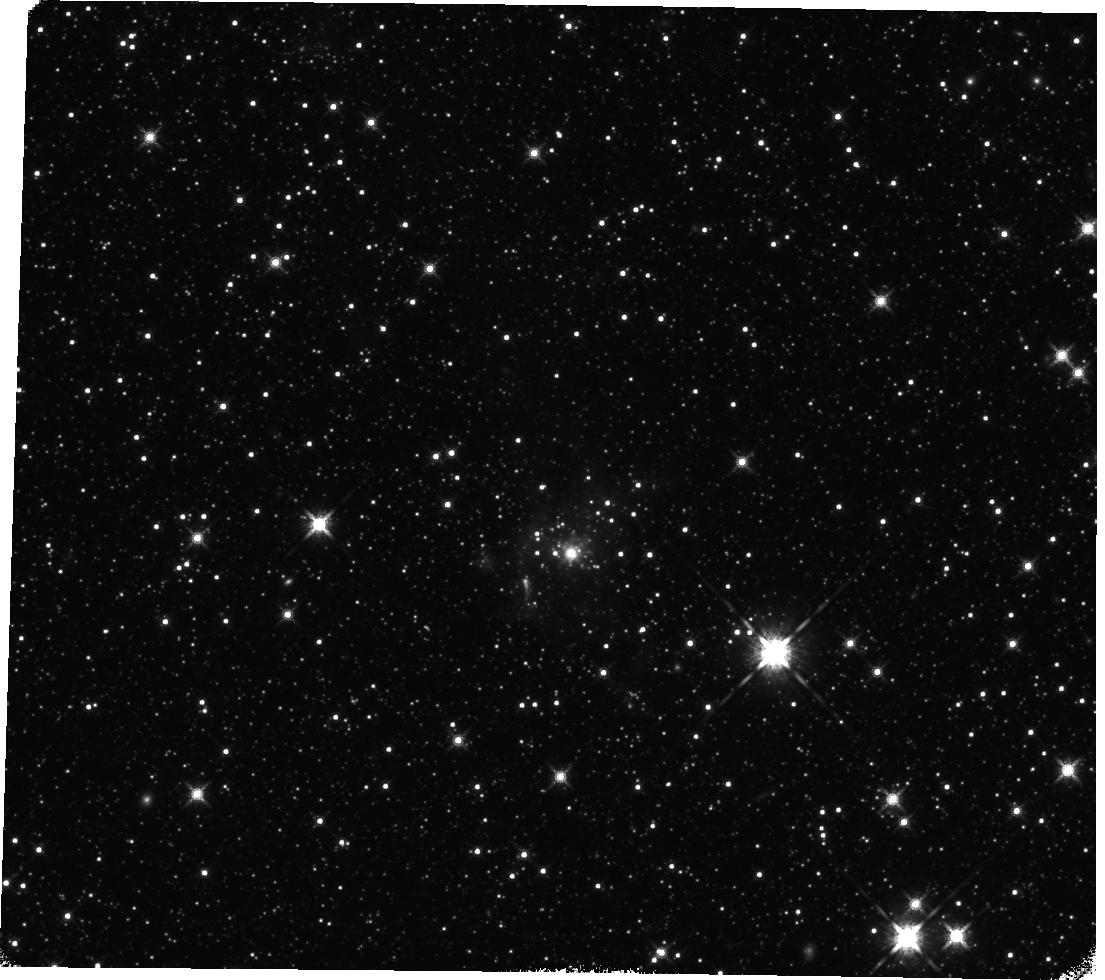
Target: 053431.5-683513.9
Instrument: WFC3/IR
Filter: F160W
Exposure: 35 min
Observation ID: hst_12941_07_wfc3_ir_f160w_ic2o07

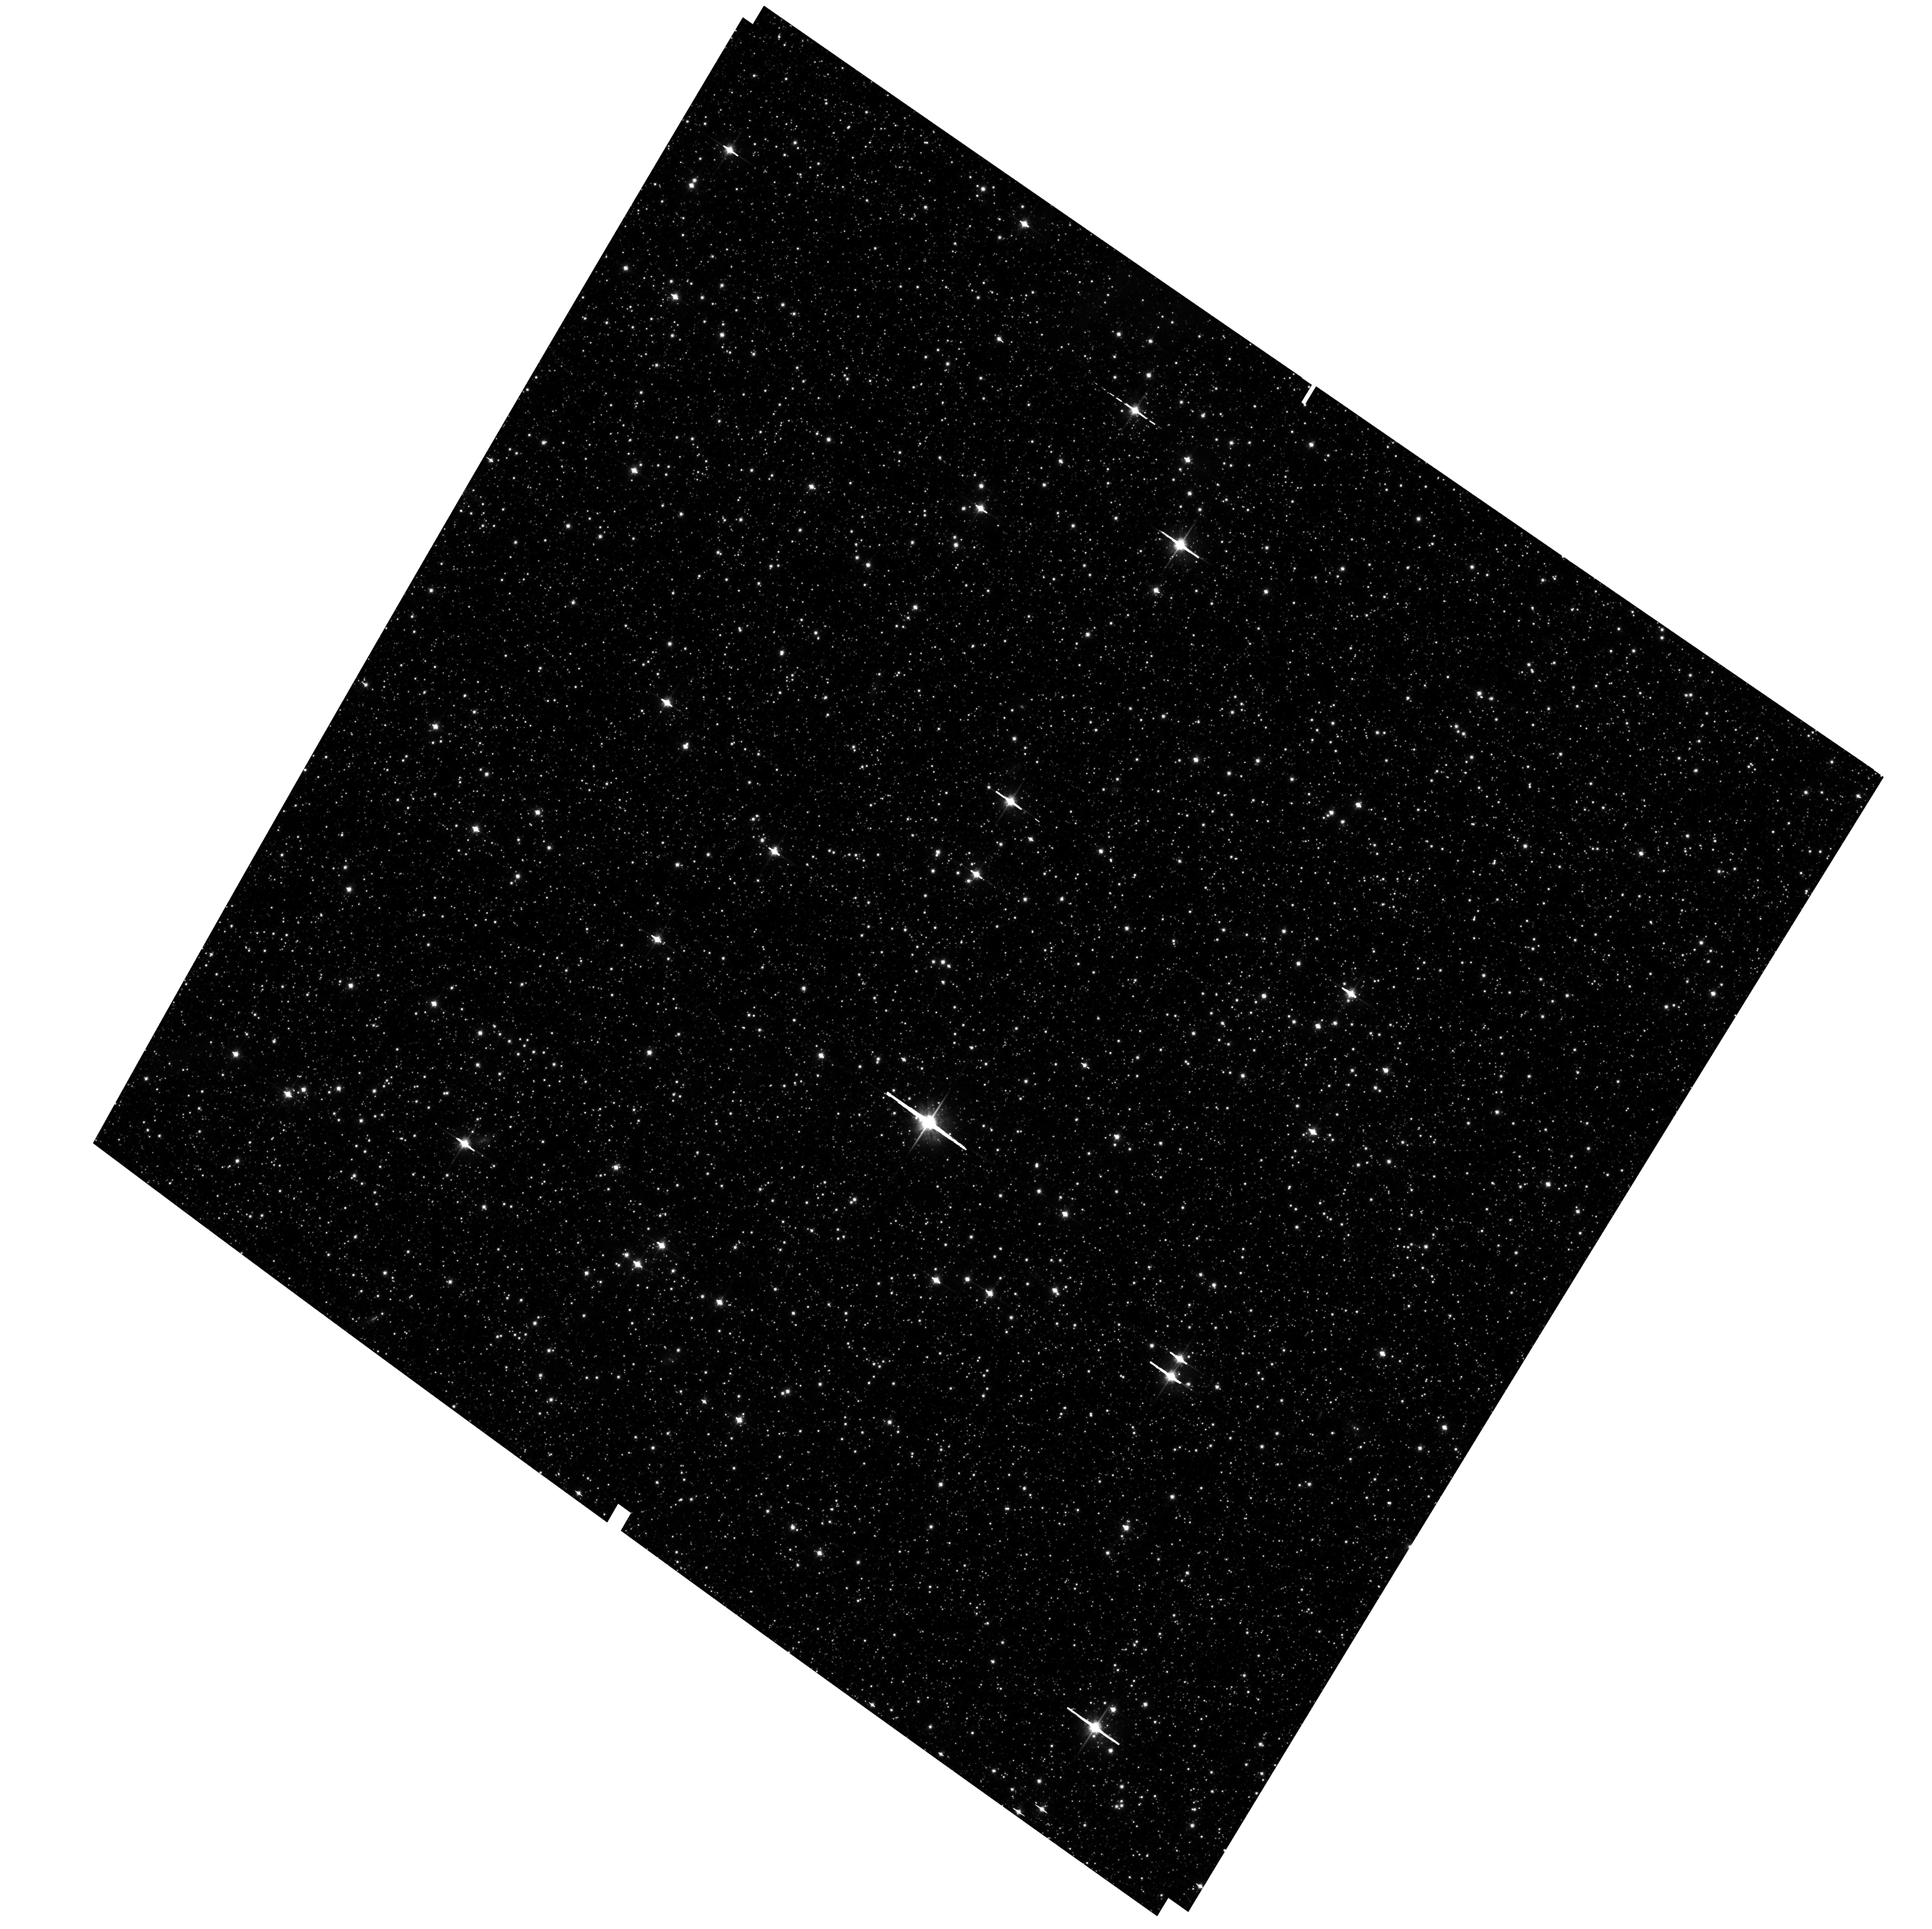
Target: field at RA 82.946°, Dec -69.471°
Instrument: ACS/WFC
Filter: F814W
Exposure: 1.2 h
Observation ID: hst_12941_05_acs_wfc_f814w_jc2o05

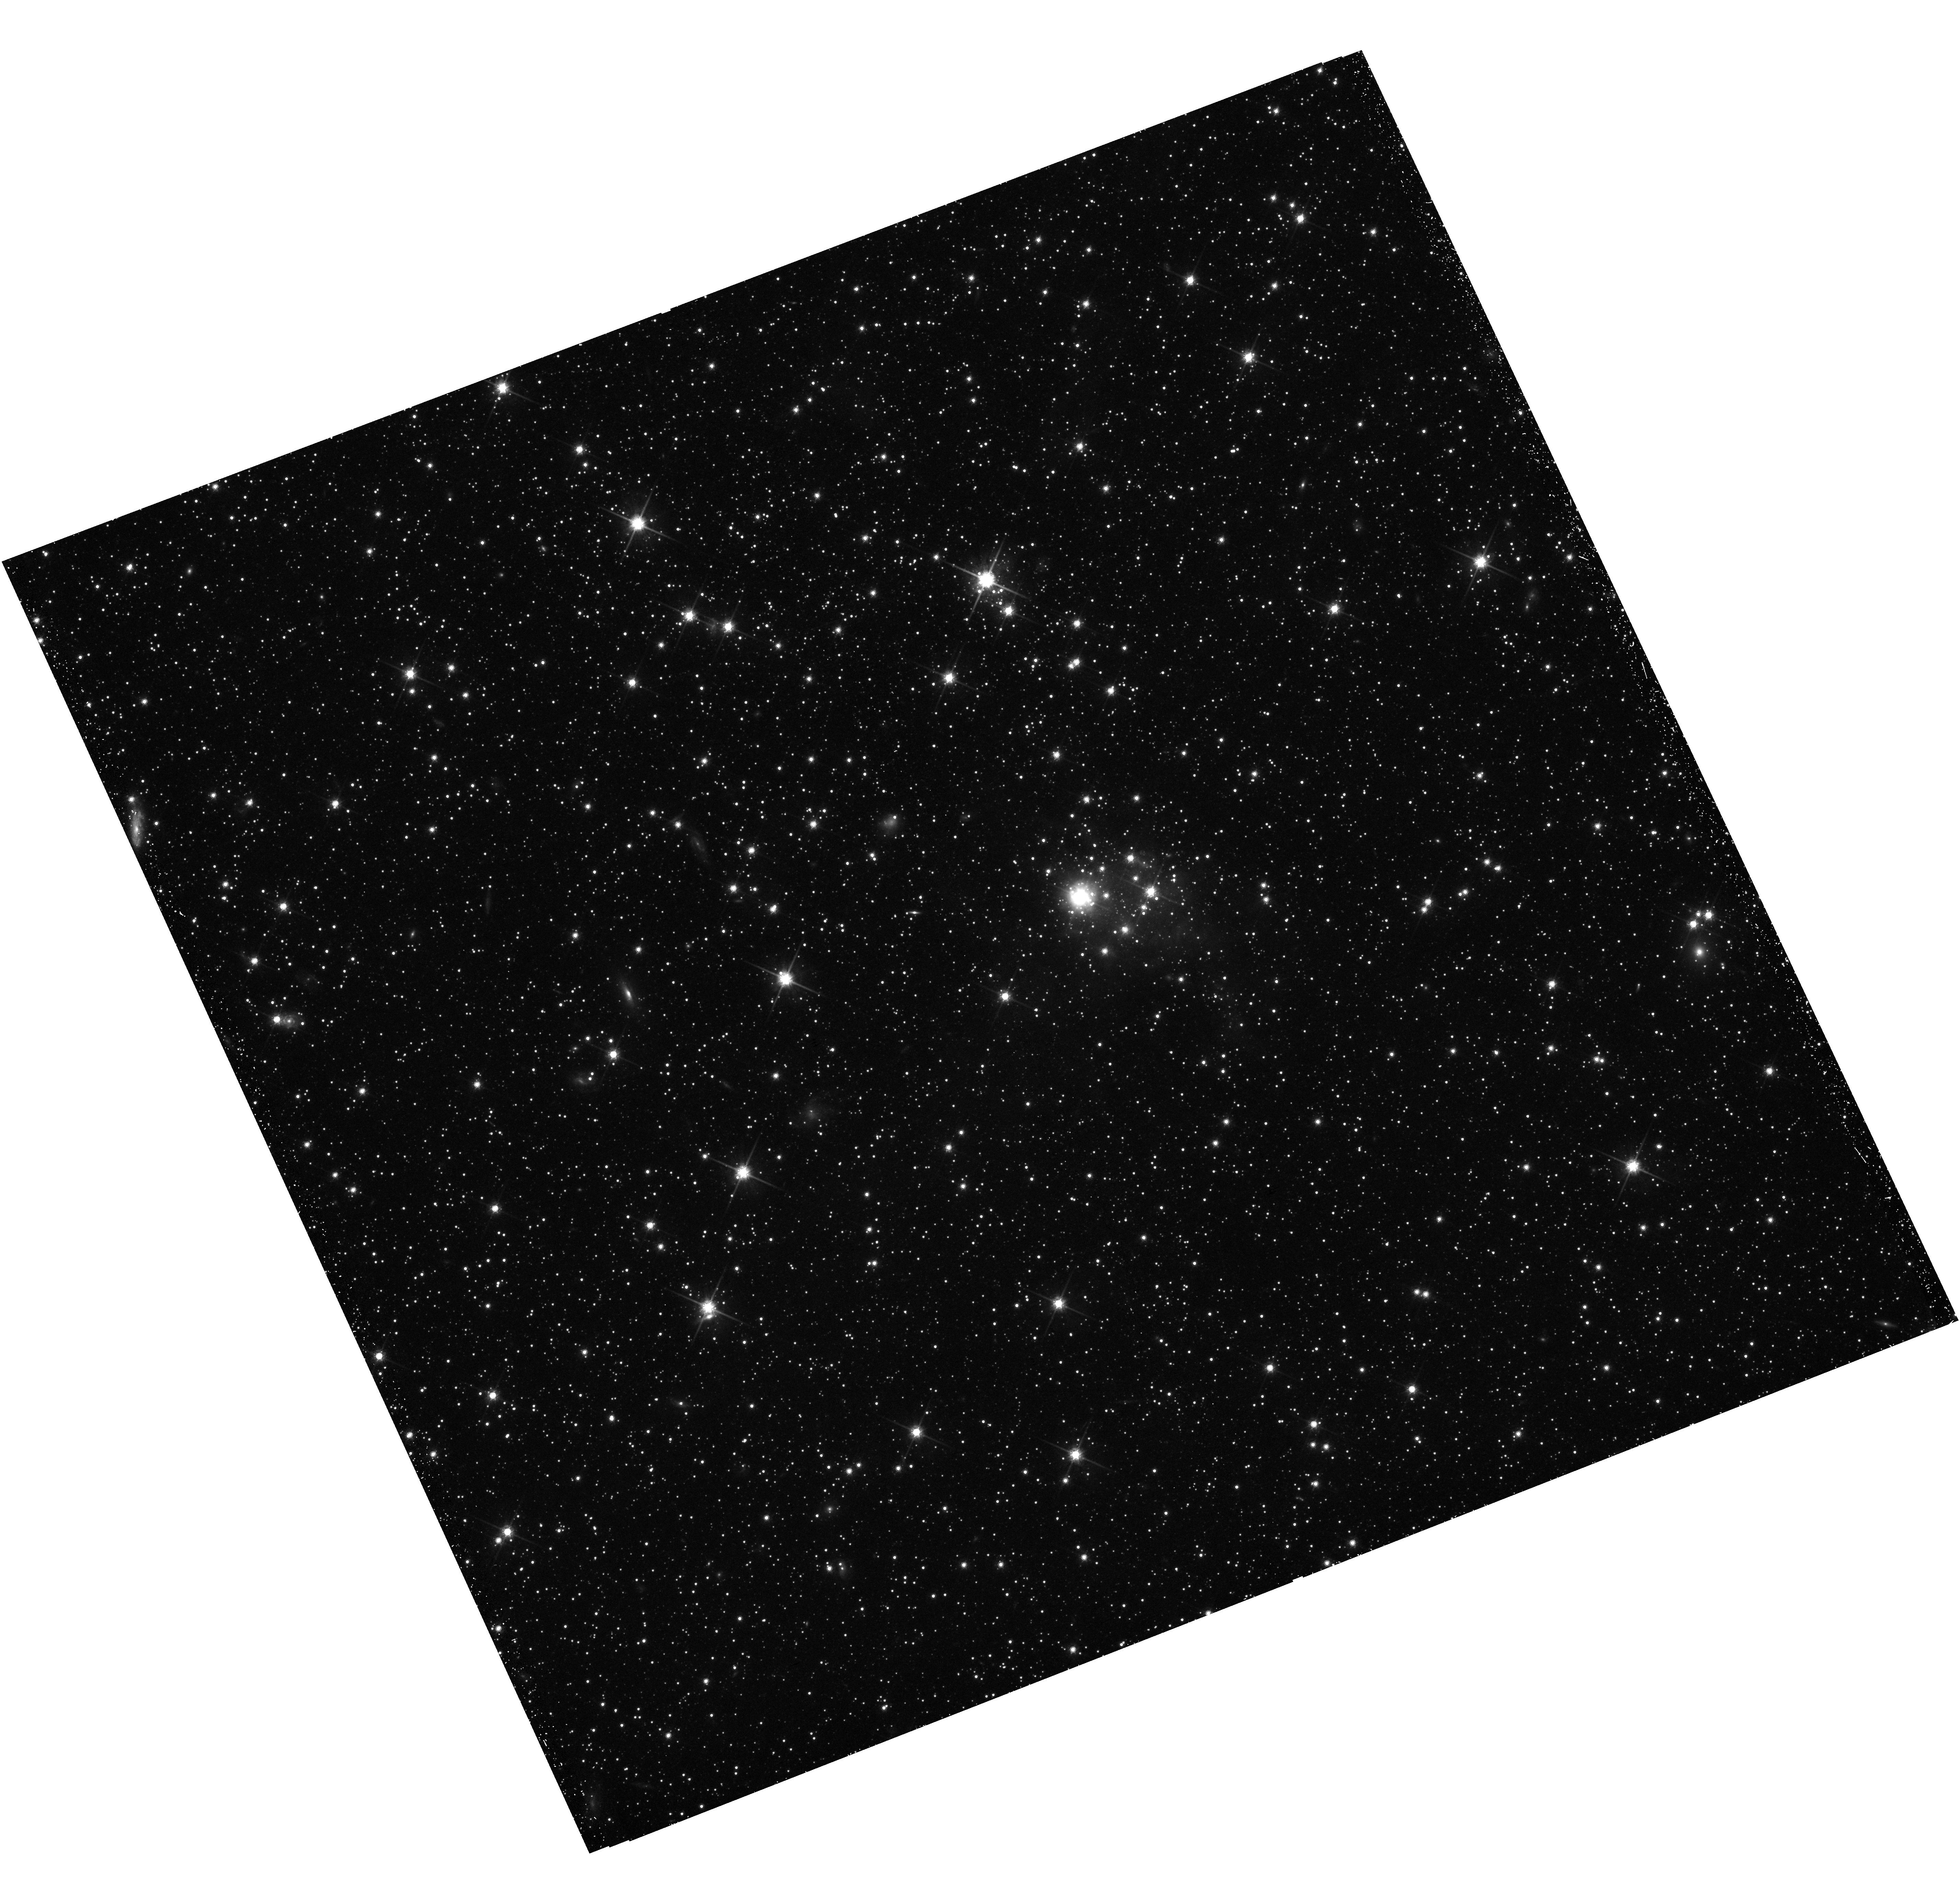
Target: 050941.9-712742.1
Instrument: WFC3/UVIS
Filter: F814W
Exposure: 45 min
Observation ID: hst_12941_02_wfc3_uvis_f814w_ic2o02

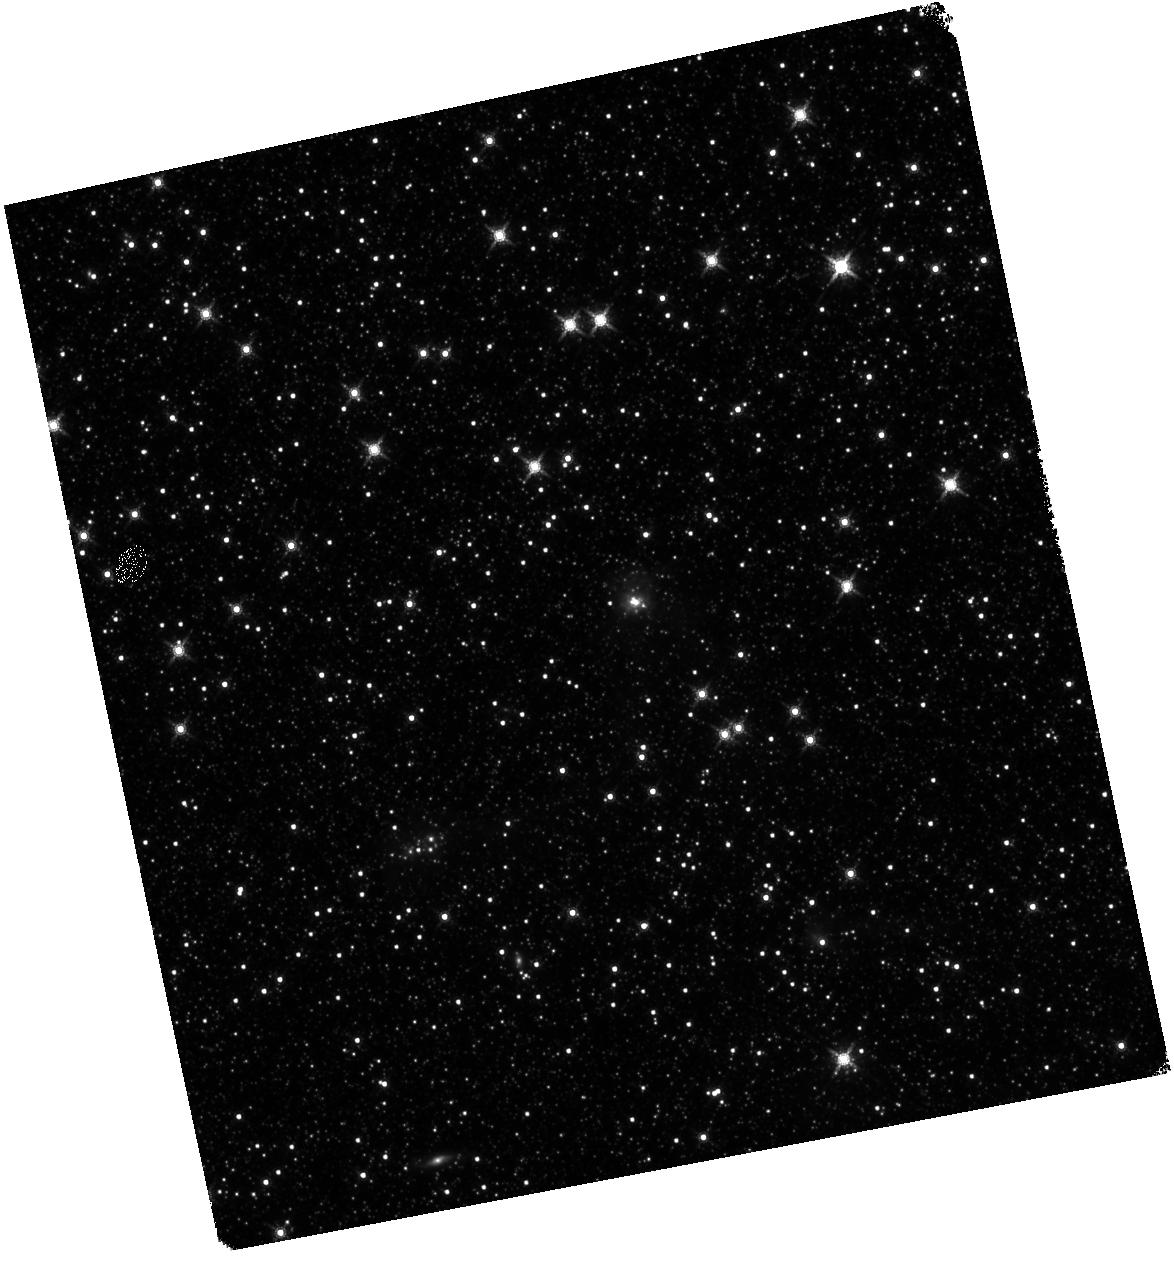
Target: 053244.3-693005.7
Instrument: WFC3/IR
Filter: F160W
Exposure: 35 min
Observation ID: hst_12941_05_wfc3_ir_f160w_ic2o05

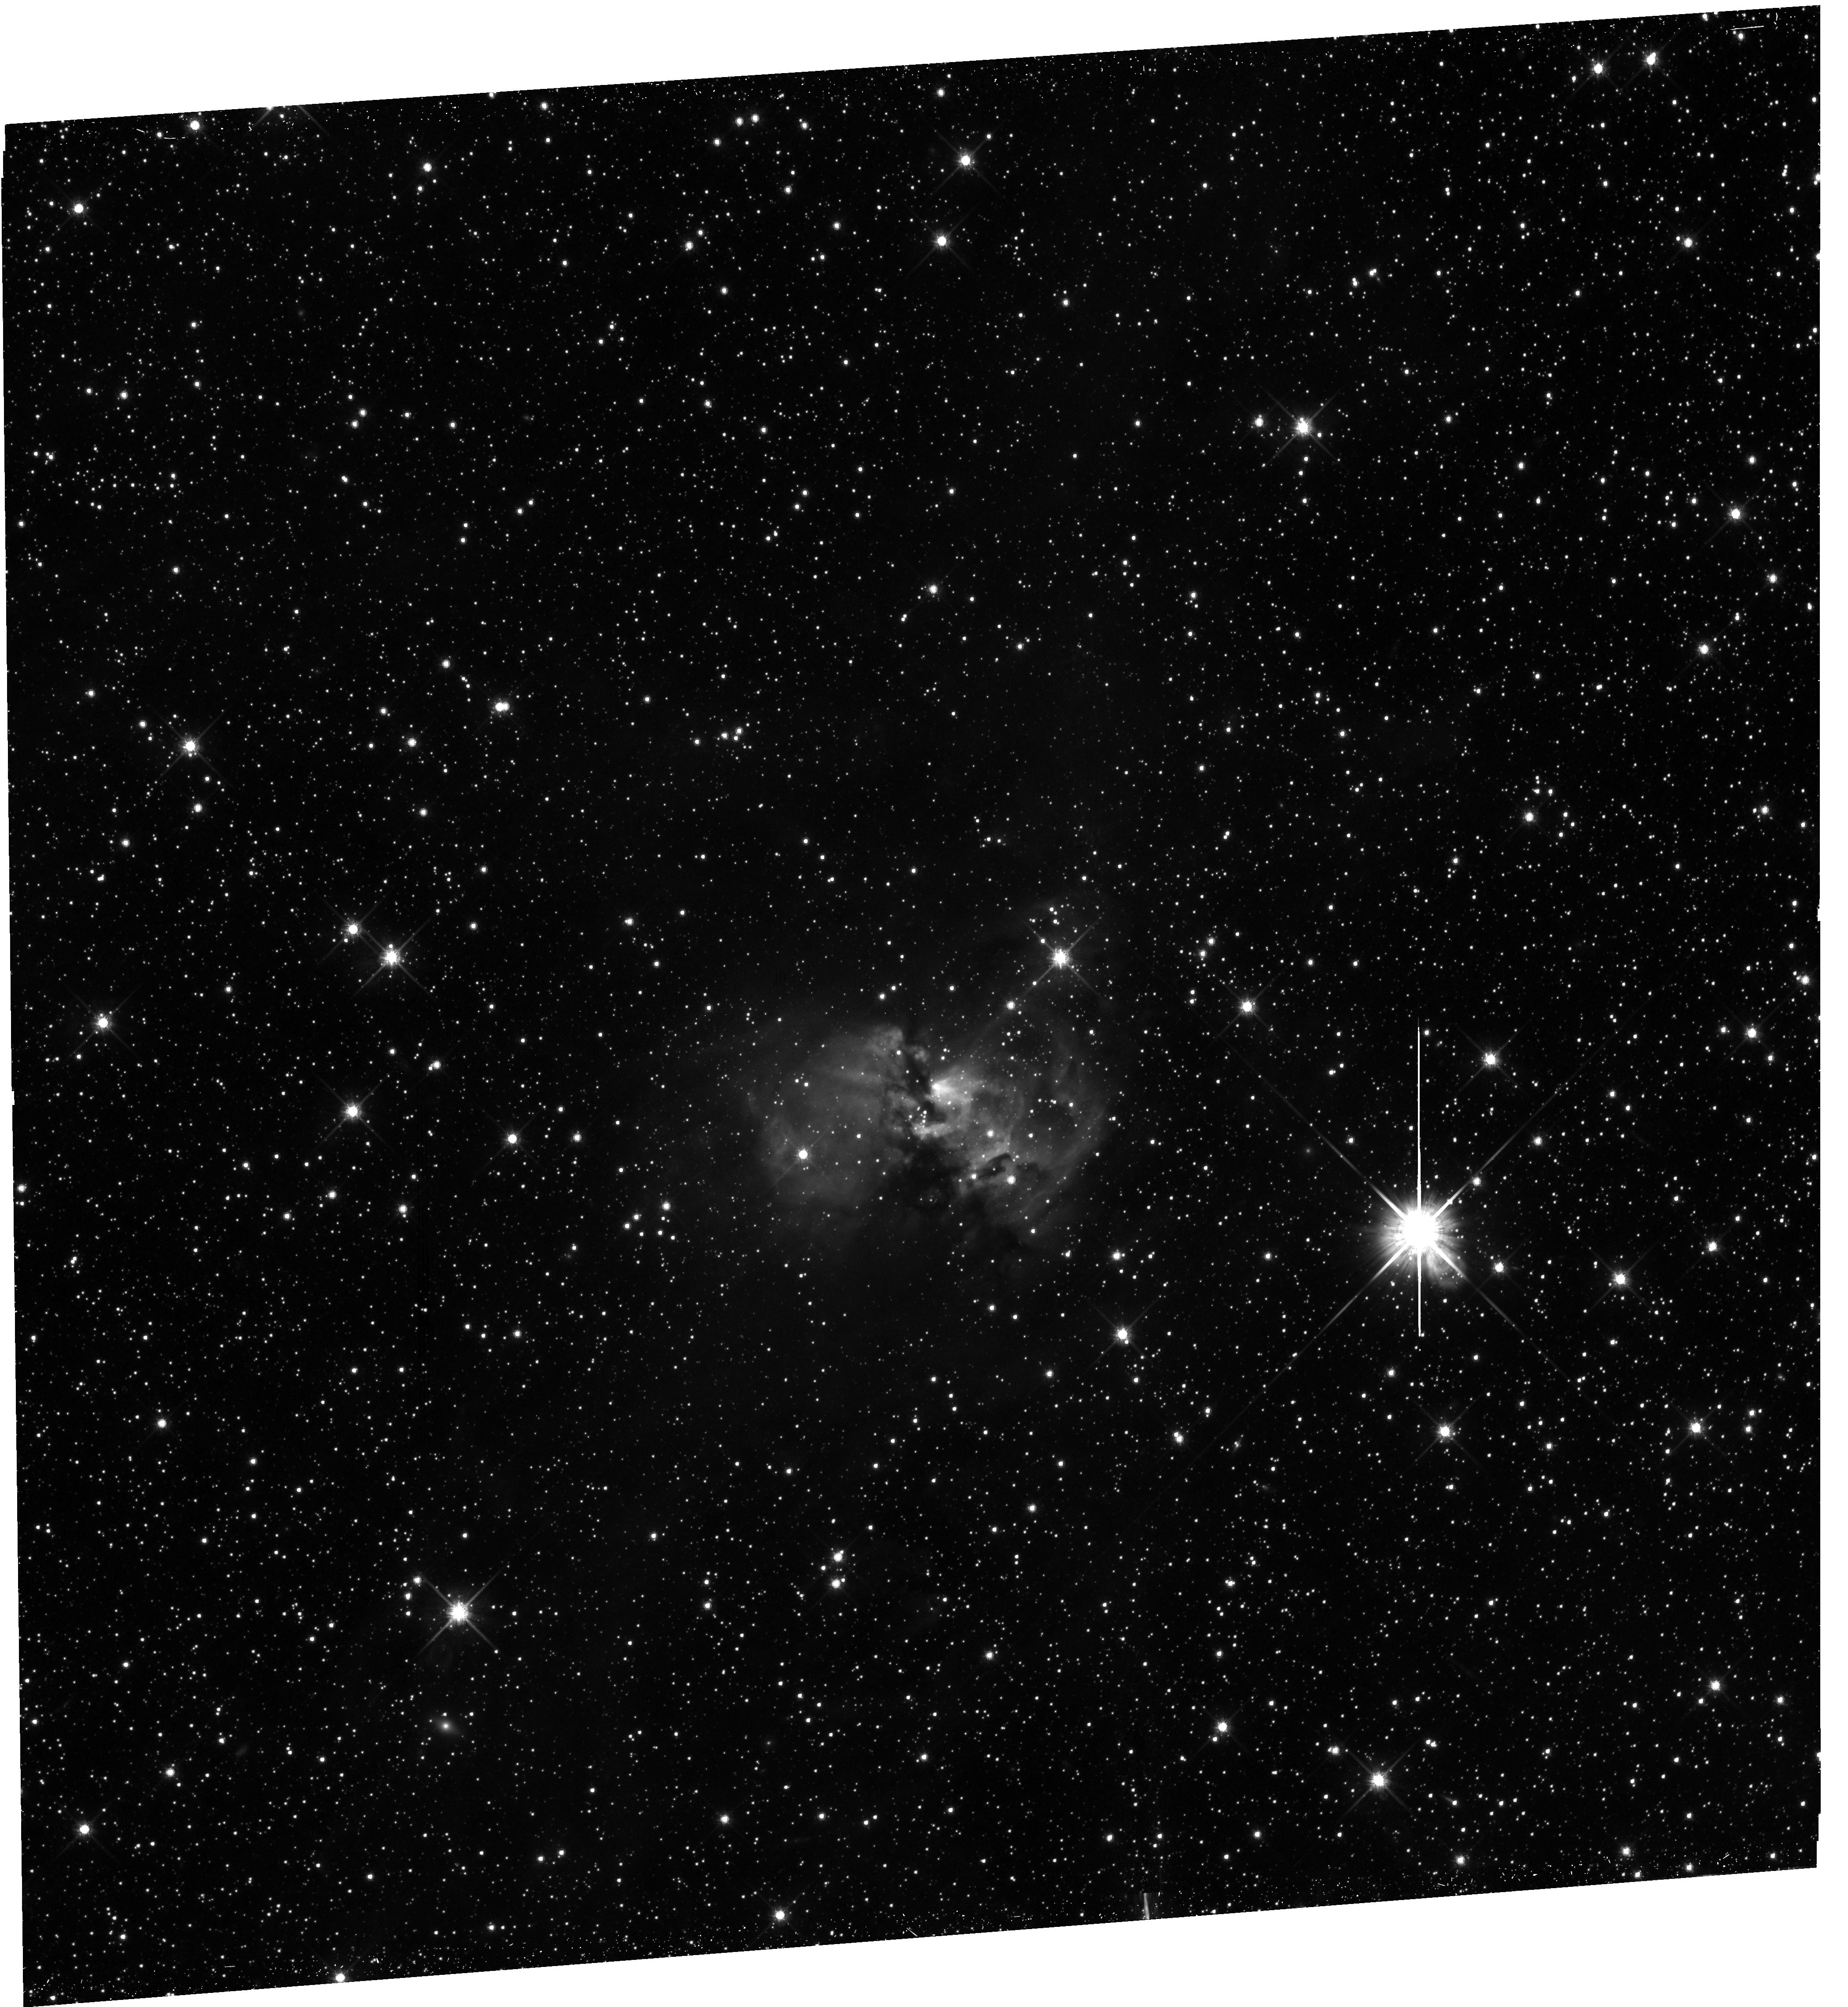
Target: 053342.2-684602.8
Instrument: WFC3/UVIS
Filter: F814W
Exposure: 44 min
Observation ID: hst_12941_06_wfc3_uvis_f814w_ic2o06

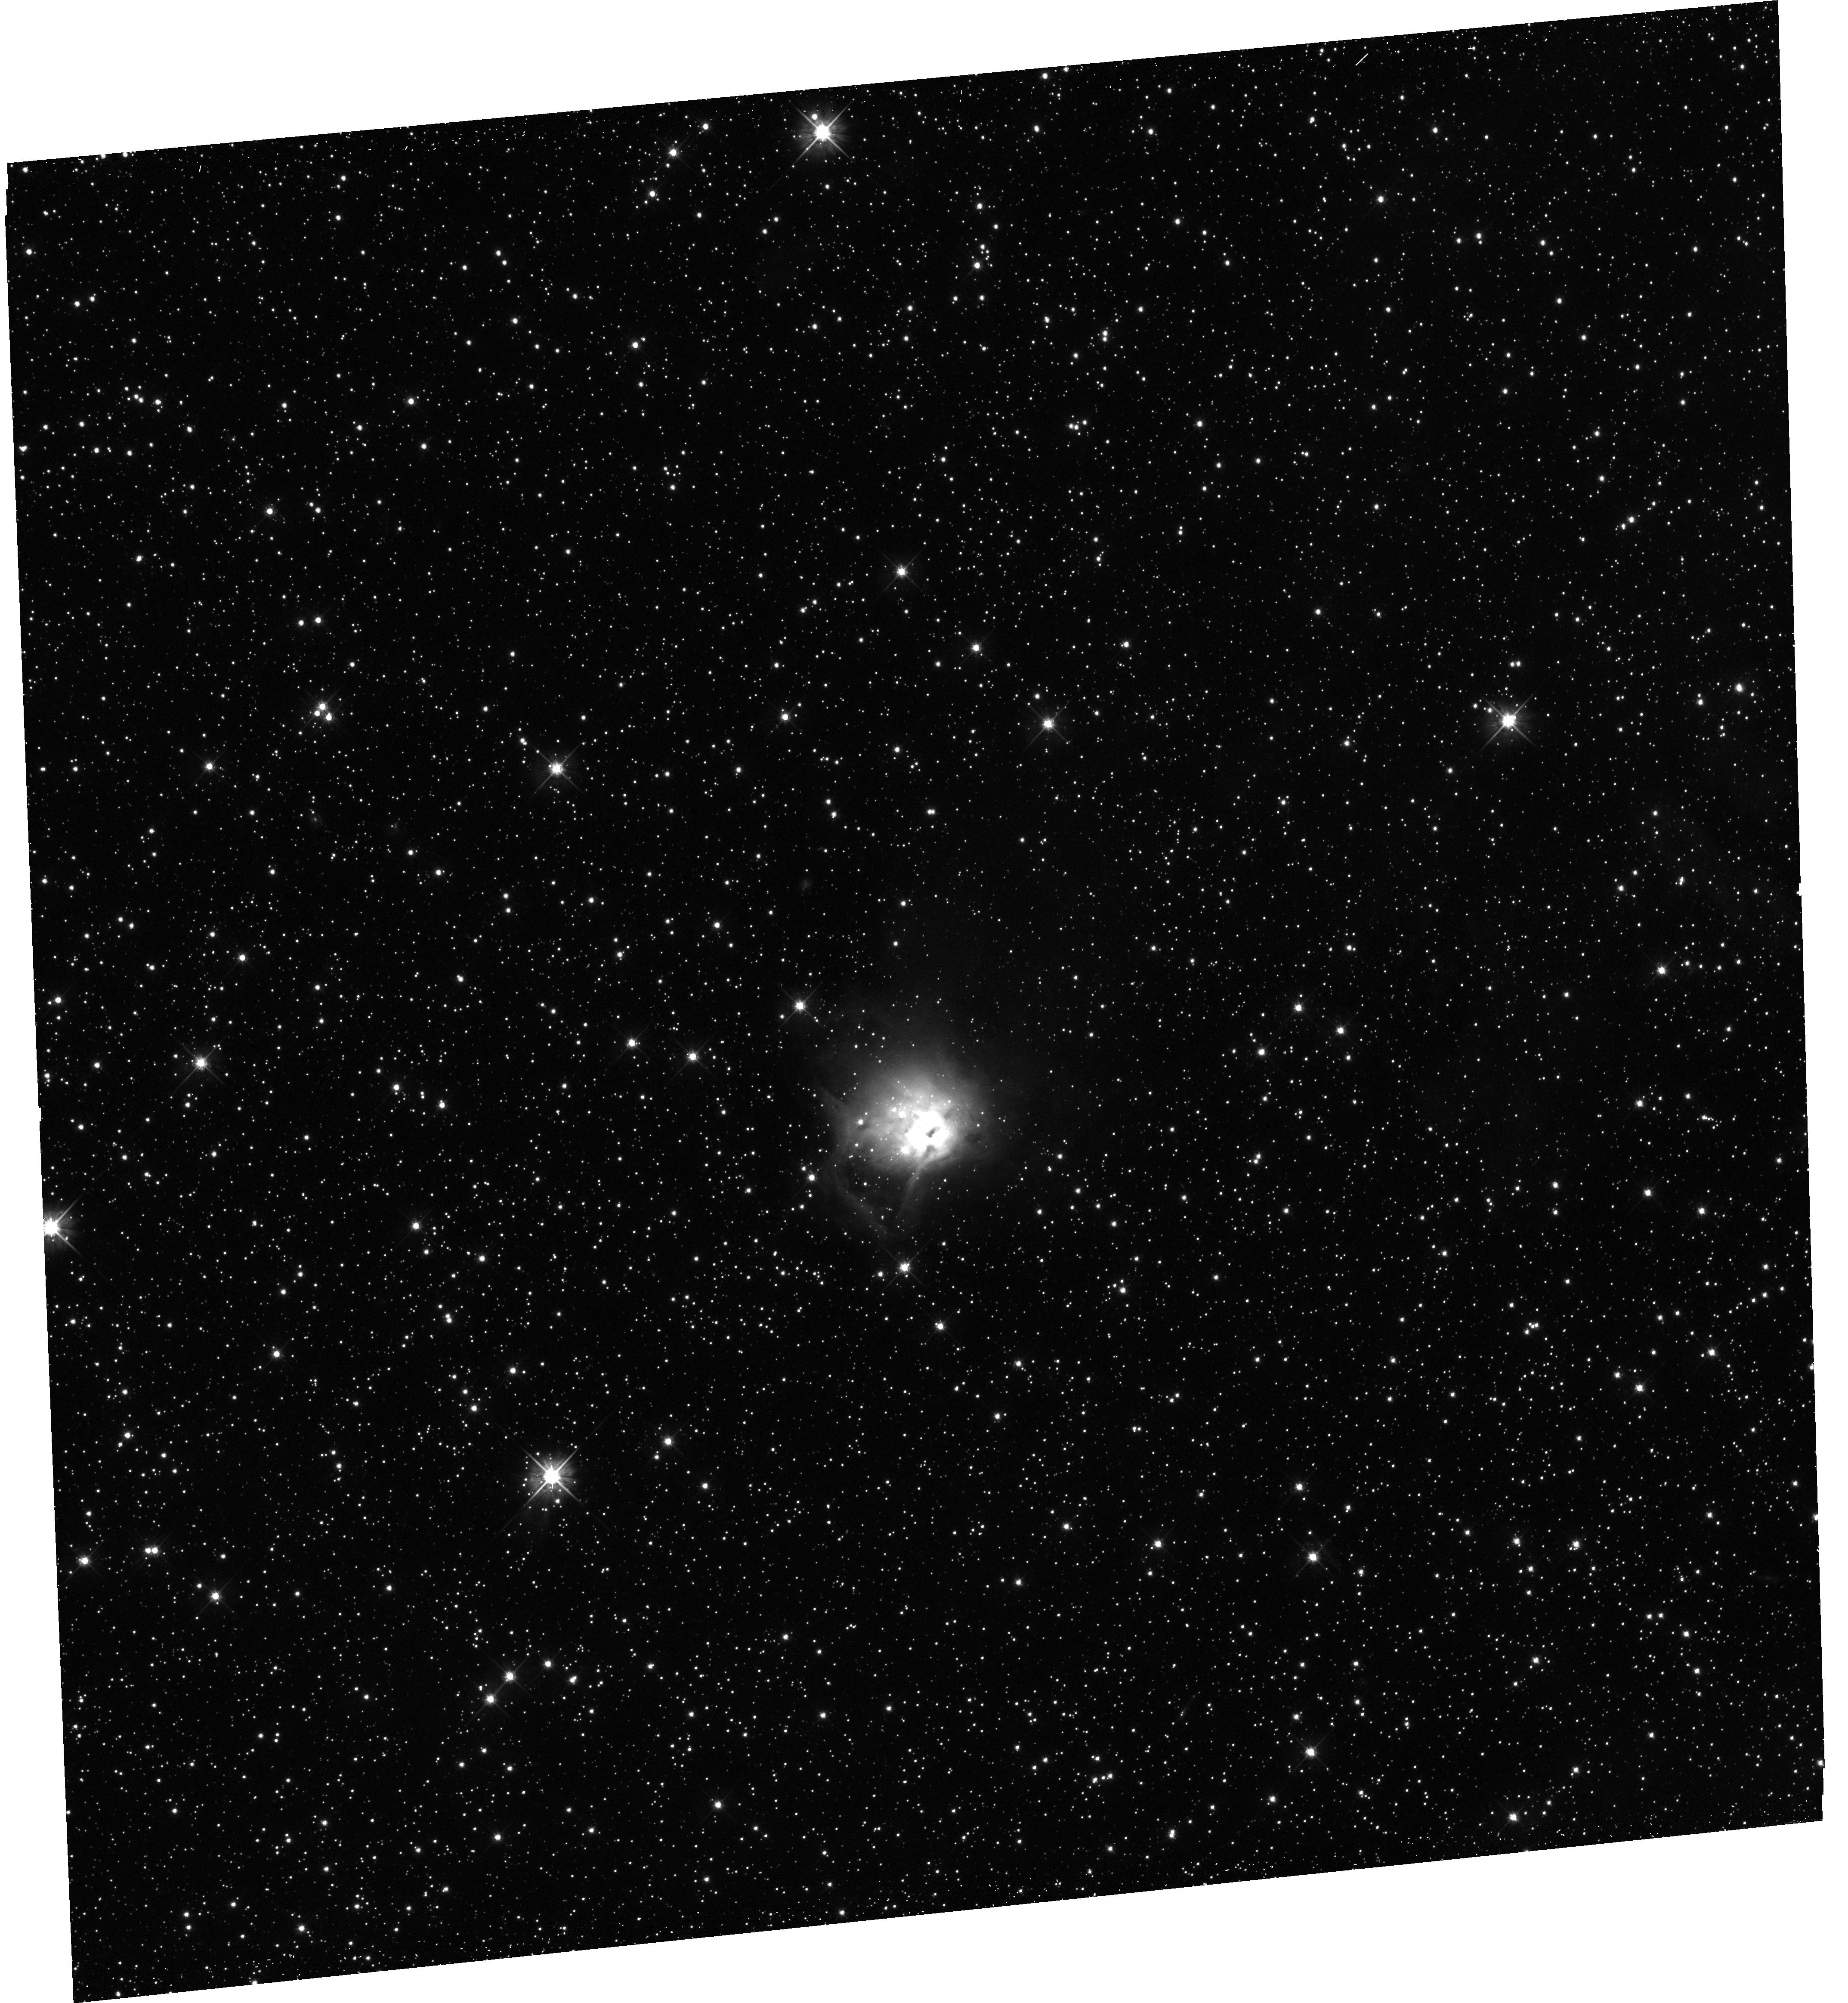
Target: 051906.7-682137.4
Instrument: WFC3/UVIS
Filter: F555W
Exposure: 20 min
Observation ID: hst_12941_03_wfc3_uvis_f555w_ic2o03

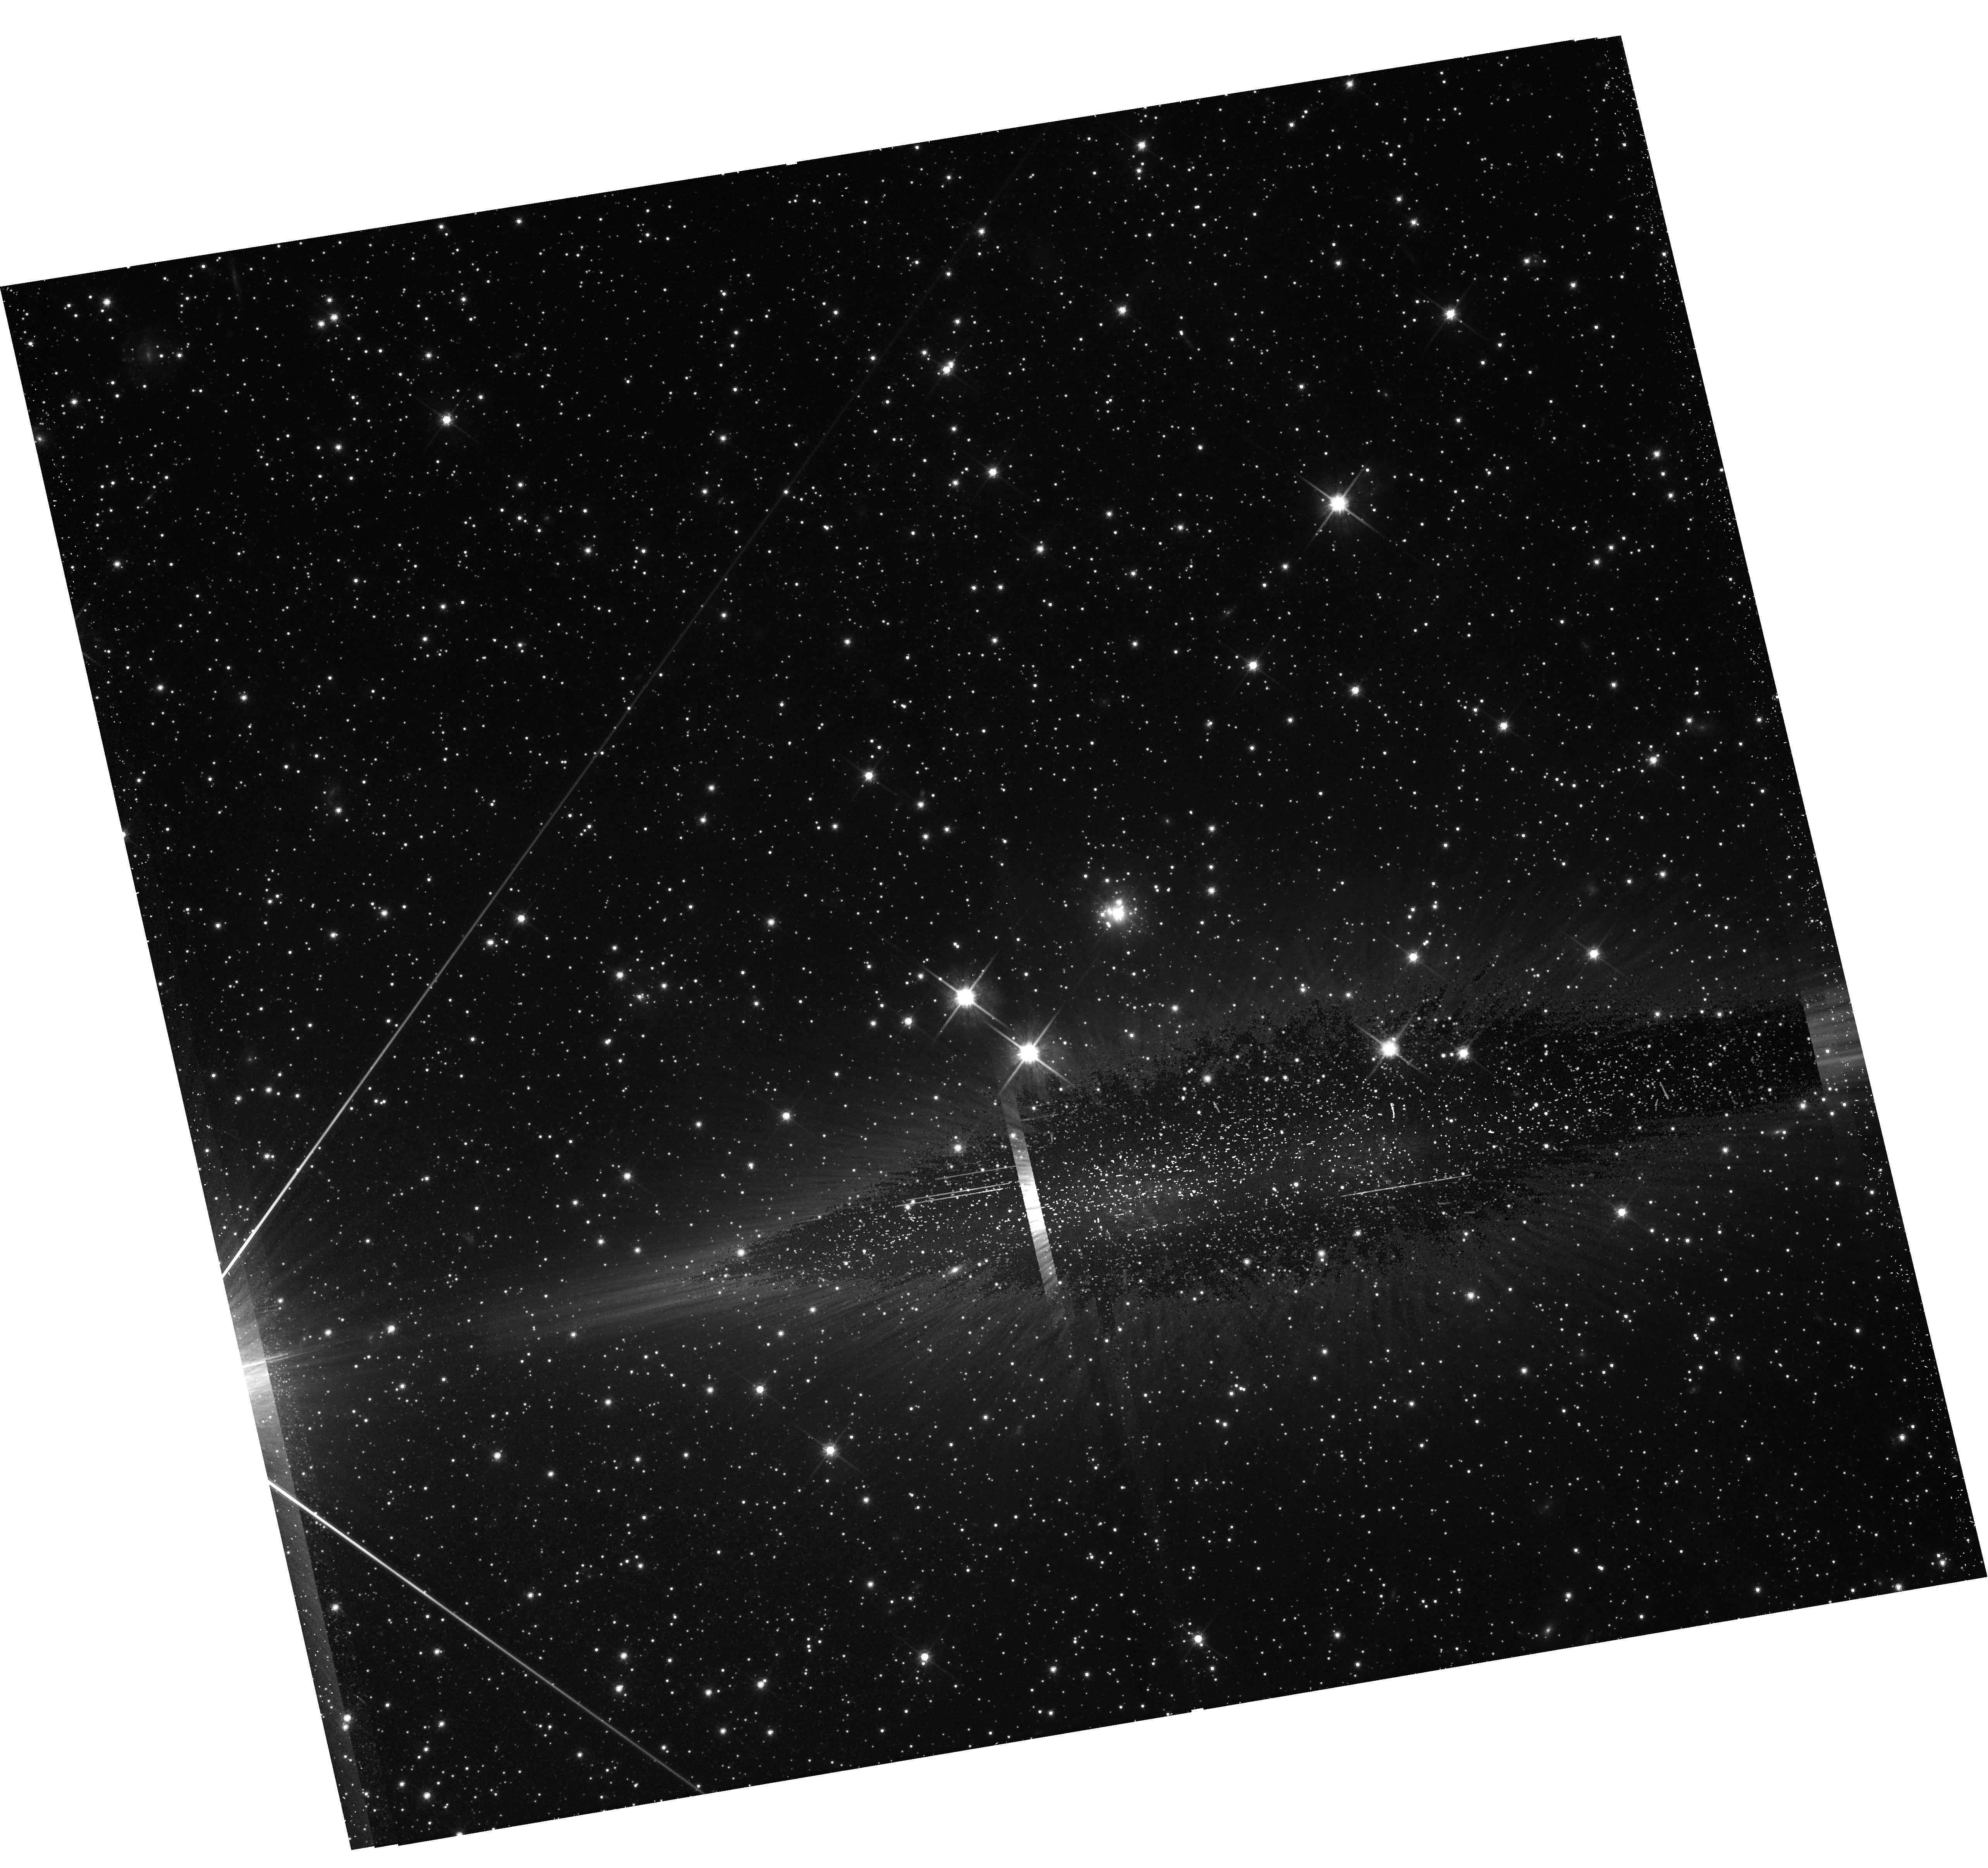
Target: 045403.6-671618.5
Instrument: WFC3/UVIS
Filter: F814W
Exposure: 33 min
Observation ID: hst_12941_01_wfc3_uvis_f814w_ic2o01

Probing Isolated Massive Star Formation in the LMC (PI: Stephens, Ian William)

Whether massive stars can form in isolation is one of the most debated questions in star formation. Observations of main sequence O-stars indicate that 5-10% of them form in isolation, but models of massive star formation suggest that massive stars should form in cluster environments. Isolated massive young stellar objects (YSOs) are better suited to address whether or not massive stars truly form in isolation since YSOs have had less time to disrupt their natal environment or move away from their stellar siblings. We have developed a unique sample of 7 candidates for isolated massive YSOs in the LMC. Within 80 pc, these objects are not associated with 1) other massive and intermediate-mass YSOs, 2) OB associations, and 3) giant molecular clouds (GMCs). In all cases ground-based H-alpha observations show that they are affiliated with non-elongated, small HII regions and therefore are unlikely to be part of a runaway population. We request WFC3/UVIS and IR observations in the F656N, F555W, F814W, F110W, and F160W bands to examine the interstellar environment and determine the main sequence and pre-main sequence (PMS) populations down to ~0.7 solar masses. In addition, coordinated parallel ACS/WFC F555W, F814W, and F658N observations will be used to assess the nearby control-field populations. From these observations we can search for lower-mass PMS stars, infer the local star formation history, and determine whether evidence exists for remnants of a disrupted GMC. With this statistically significant sample, we will have the ability to assess the possibility of massive stars forming in isolation.